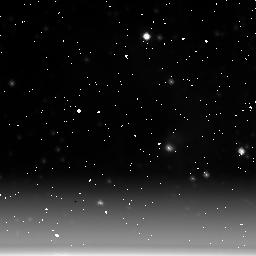
Target: NGC6611-POS1. Instrument: NICMOS/NIC3. Filter: F222M. Exposure: 11 min. Observation ID: n3ux01030

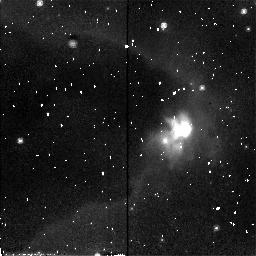
Target: NGC6611-POS2. Instrument: NICMOS/NIC2. Filter: F110W. Exposure: 6 min. Observation ID: n3uxa1010

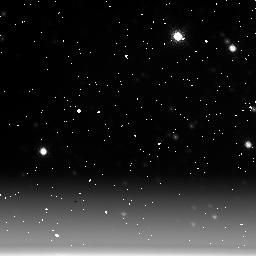
Target: BACKGROUND. Instrument: NICMOS/NIC3. Filter: F222M. Exposure: 11 min. Observation ID: n3ux02010

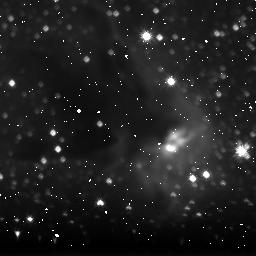
Target: NGC6611-POS1. Instrument: NICMOS/NIC3. Filter: F160W. Exposure: 23 min. Observation ID: n3ux01020

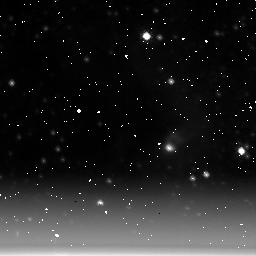
Target: NGC6611-POS1. Instrument: NICMOS/NIC3. Filter: F215N. Exposure: 21 min. Observation ID: n3ux01050

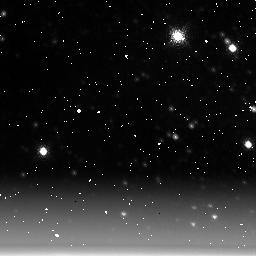
Target: BACKGROUND. Instrument: NICMOS/NIC3. Filter: F212N. Exposure: 21 min. Observation ID: n3ux02030

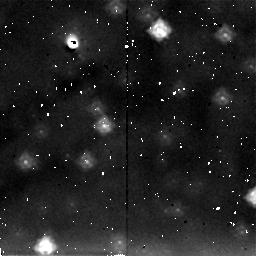
Target: BACKGROUND. Instrument: NICMOS/NIC2. Filter: F205W. Exposure: 5 min. Observation ID: n3ux02040

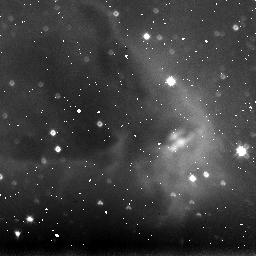
Target: NGC6611-POS1. Instrument: NICMOS/NIC3. Filter: F110W. Exposure: 8 min. Observation ID: n3ux01010

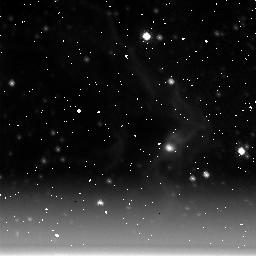
Target: NGC6611-POS1. Instrument: NICMOS/NIC3. Filter: F212N. Exposure: 21 min. Observation ID: n3ux01040

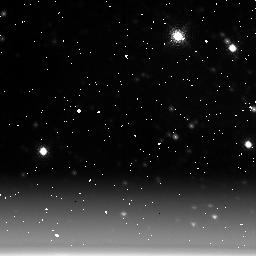
Target: BACKGROUND. Instrument: NICMOS/NIC3. Filter: F215N. Exposure: 21 min. Observation ID: n3ux02020

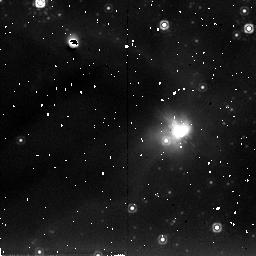
Target: NGC6611-POS2. Instrument: NICMOS/NIC2. Filter: F205W. Exposure: 6 min. Observation ID: n3uxa1030

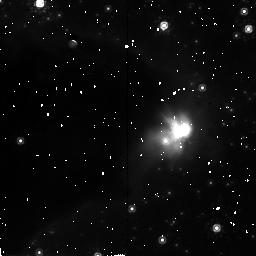
Target: NGC6611-POS2. Instrument: NICMOS/NIC2. Filter: F160W. Exposure: 28 min. Observation ID: n3uxa1020

NEAR-INFRARED OBSERVATIONS OF NGC 6611 {M16} (PI: Smith, Bradford A.)

This is a proposed ERO. HST WFPC2 images of the Eagle Nebula (NGC 6611) reveal the presence of a population of dense globules that have been uncovered as their surroundings are photoevaporated. The WFPC2 images, together with groundbased IR work, establish a relationship between these objects and ongoing star formation. It appears as though the EGGs may be uncovered while the stars within them are still acretting, which means that we are seeing the process responsible for setting the masses of these stars. In this proposal we obtain NICMOS images of parts of this region. Groundbased IR images suggest that about 10% of EGGs have associated stellar sources. However, these results are complicted both by the sensitivity of the groundbased observations and by the degree of confusion in the field. NICMOS images in three bands will not only allow us to conduct a better census of stellar objects in the field, but will also allow the objects to be placed on the H-R diagram and their evolutionary state to be assessed. In addition we will obtain a deep image of the field in molecular hydrogen emission. This will be crucial in extending the WFPC2 observations of the structure of the photoionization front deeper into the interior of the cloud. Finally, we note that this program, in addition to providing a nice image and good scientific results, this ERO program will demonstrate for the public the complementary nature of the different HST instruments.